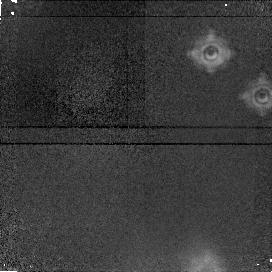
Target: field at RA 274.708°, Dec -13.814°
Instrument: NICMOS/NIC1
Filter: F190N
Exposure: 13 min
Observation ID: n4t103080

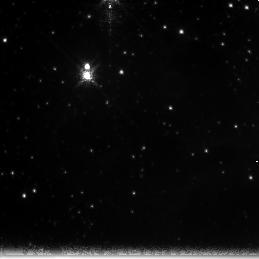
Target: NGC6611-POS3
Instrument: NICMOS/NIC3
Filter: F222M
Exposure: 13 min
Observation ID: n4t104070

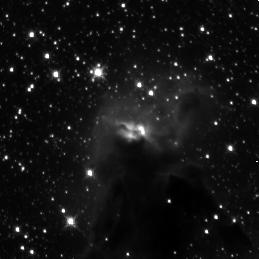
Target: NGC6611-POS1
Instrument: NICMOS/NIC3
Filter: F160W
Exposure: 12 min
Observation ID: n4t101040

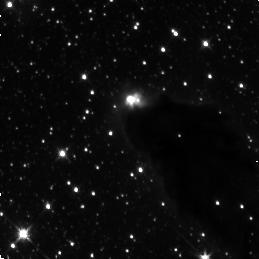
Target: NGC6611-POS4
Instrument: NICMOS/NIC3
Filter: F160W
Exposure: 12 min
Observation ID: n4t105040

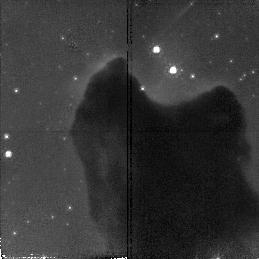
Target: NGC6611-POS5
Instrument: NICMOS/NIC2
Filter: F110W
Exposure: 12 min
Observation ID: n4t106010

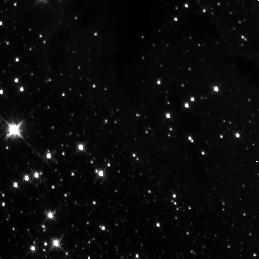
Target: NGC6611-POS2
Instrument: NICMOS/NIC3
Filter: F160W
Exposure: 12 min
Observation ID: n4t103040

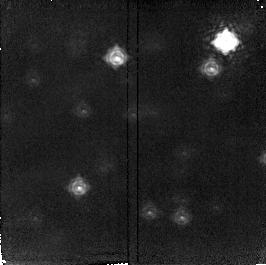
Target: field at RA 274.686°, Dec -13.814°
Instrument: NICMOS/NIC2
Filter: F215N
Exposure: 13 min
Observation ID: n4t101090

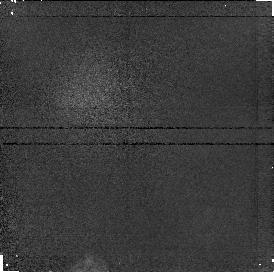
Target: field at RA 274.695°, Dec -13.816°
Instrument: NICMOS/NIC1
Filter: F187N
Exposure: 6 min
Observation ID: n4t102020

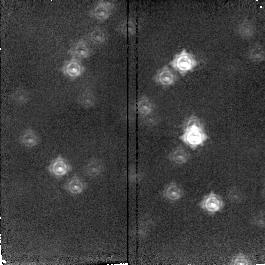
Target: field at RA 274.699°, Dec -13.814°
Instrument: NICMOS/NIC2
Filter: F212N
Exposure: 12 min
Observation ID: n4t103060

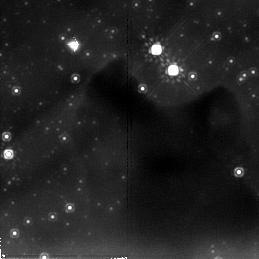
Target: NGC6611-POS5
Instrument: NICMOS/NIC2
Filter: F205W
Exposure: 13 min
Observation ID: n4t106070

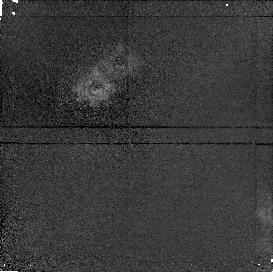
Target: field at RA 274.691°, Dec -13.832°
Instrument: NICMOS/NIC1
Filter: F190N
Exposure: 13 min
Observation ID: n4t105080

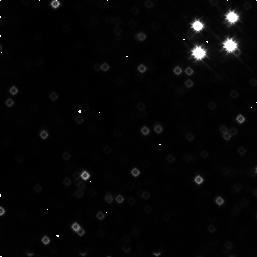
Target: NGC6611-POS5
Instrument: NICMOS/NIC3
Filter: F160W
Exposure: 13 min
Observation ID: n4t106090

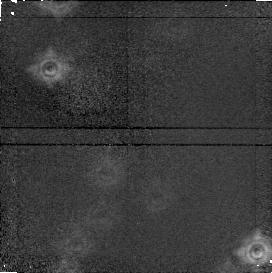
Target: field at RA 274.696°, Dec -13.814°
Instrument: NICMOS/NIC1
Filter: F190N
Exposure: 13 min
Observation ID: n4t101080

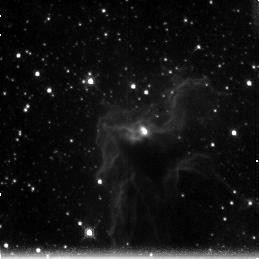
Target: NGC6611-POS1
Instrument: NICMOS/NIC3
Filter: F212N
Exposure: 11 min
Observation ID: n4t102070

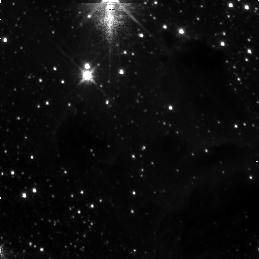
Target: NGC6611-POS3
Instrument: NICMOS/NIC3
Filter: F160W
Exposure: 12 min
Observation ID: n4t104040

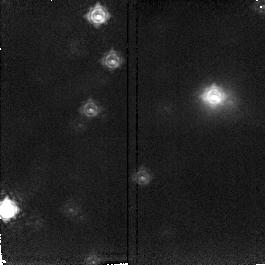
Target: field at RA 274.704°, Dec -13.829°
Instrument: NICMOS/NIC2
Filter: F215N
Exposure: 13 min
Observation ID: n4t104090

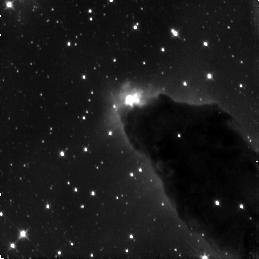
Target: NGC6611-POS4
Instrument: NICMOS/NIC3
Filter: F110W
Exposure: 12 min
Observation ID: n4t105010

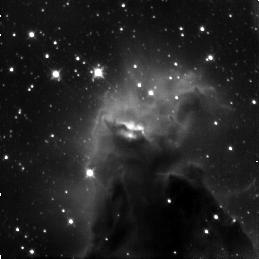
Target: NGC6611-POS1
Instrument: NICMOS/NIC3
Filter: F110W
Exposure: 12 min
Observation ID: n4t101010

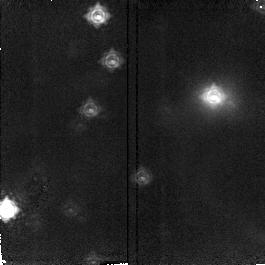
Target: field at RA 274.704°, Dec -13.829°
Instrument: NICMOS/NIC2
Filter: F212N
Exposure: 12 min
Observation ID: n4t104060

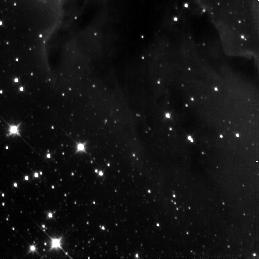
Target: NGC6611-POS2
Instrument: NICMOS/NIC3
Filter: F110W
Exposure: 12 min
Observation ID: n4t103010

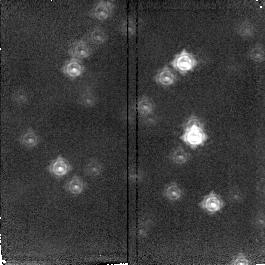
Target: field at RA 274.699°, Dec -13.814°
Instrument: NICMOS/NIC2
Filter: F215N
Exposure: 13 min
Observation ID: n4t103090

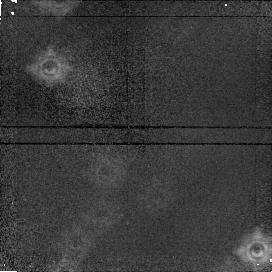
Target: field at RA 274.696°, Dec -13.814°
Instrument: NICMOS/NIC1
Filter: F187N
Exposure: 12 min
Observation ID: n4t101050

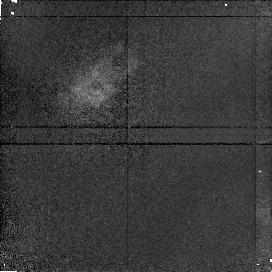
Target: field at RA 274.690°, Dec -13.832°
Instrument: NICMOS/NIC1
Filter: F187N
Exposure: 12 min
Observation ID: n4t105020

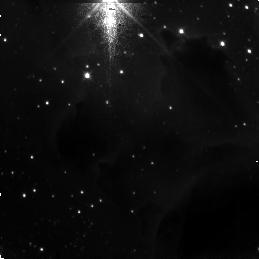
Target: NGC6611-POS3
Instrument: NICMOS/NIC3
Filter: F110W
Exposure: 12 min
Observation ID: n4t104010

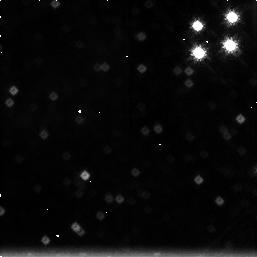
Target: NGC6611-POS5
Instrument: NICMOS/NIC3
Filter: F212N
Exposure: 12 min
Observation ID: n4t106030

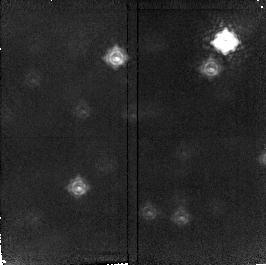
Target: field at RA 274.686°, Dec -13.814°
Instrument: NICMOS/NIC2
Filter: F212N
Exposure: 12 min
Observation ID: n4t101030

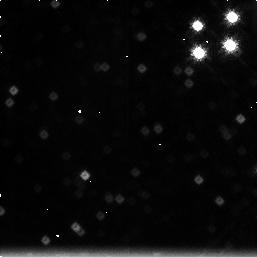
Target: NGC6611-POS5
Instrument: NICMOS/NIC3
Filter: F215N
Exposure: 12 min
Observation ID: n4t106060

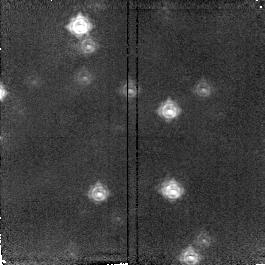
Target: field at RA 274.681°, Dec -13.834°
Instrument: NICMOS/NIC2
Filter: F215N
Exposure: 13 min
Observation ID: n4t105090

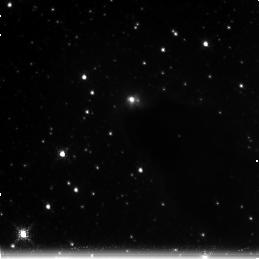
Target: NGC6611-POS4
Instrument: NICMOS/NIC3
Filter: F222M
Exposure: 13 min
Observation ID: n4t105070

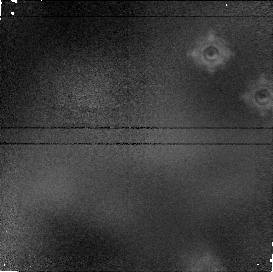
Target: field at RA 274.708°, Dec -13.814°
Instrument: NICMOS/NIC1
Filter: F187N
Exposure: 12 min
Observation ID: n4t103050

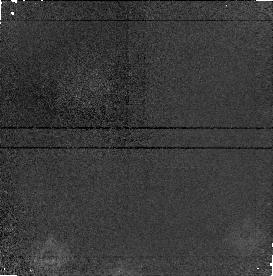
Target: field at RA 274.713°, Dec -13.829°
Instrument: NICMOS/NIC1
Filter: F190N
Exposure: 13 min
Observation ID: n4t104080

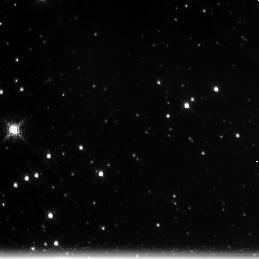
Target: NGC6611-POS2
Instrument: NICMOS/NIC3
Filter: F222M
Exposure: 13 min
Observation ID: n4t103070

NEAR-INFRARED OBSERVATIONS OF NGC 6611 {M16} (PI: Smith, Bradford A.)

NGC 6611 has been studied in the near infrared by Hillenbrand, et al. (1993, AJ 106 1906) down to K~14.5 (3 solar masses). This only touches the upper end of YSO population, because the field is confusion-limited from the ground. NICMOS should be able to extend the IMF statistics well into the subsolar-mass range and examine many of the EGGs (evaporating gas globules) seen in WFPC2 images. Three colors in each of the three camera fields provide color and reddening for the IMF study. Narrow band filters isolate Paschen-alpha and H_2 emission.